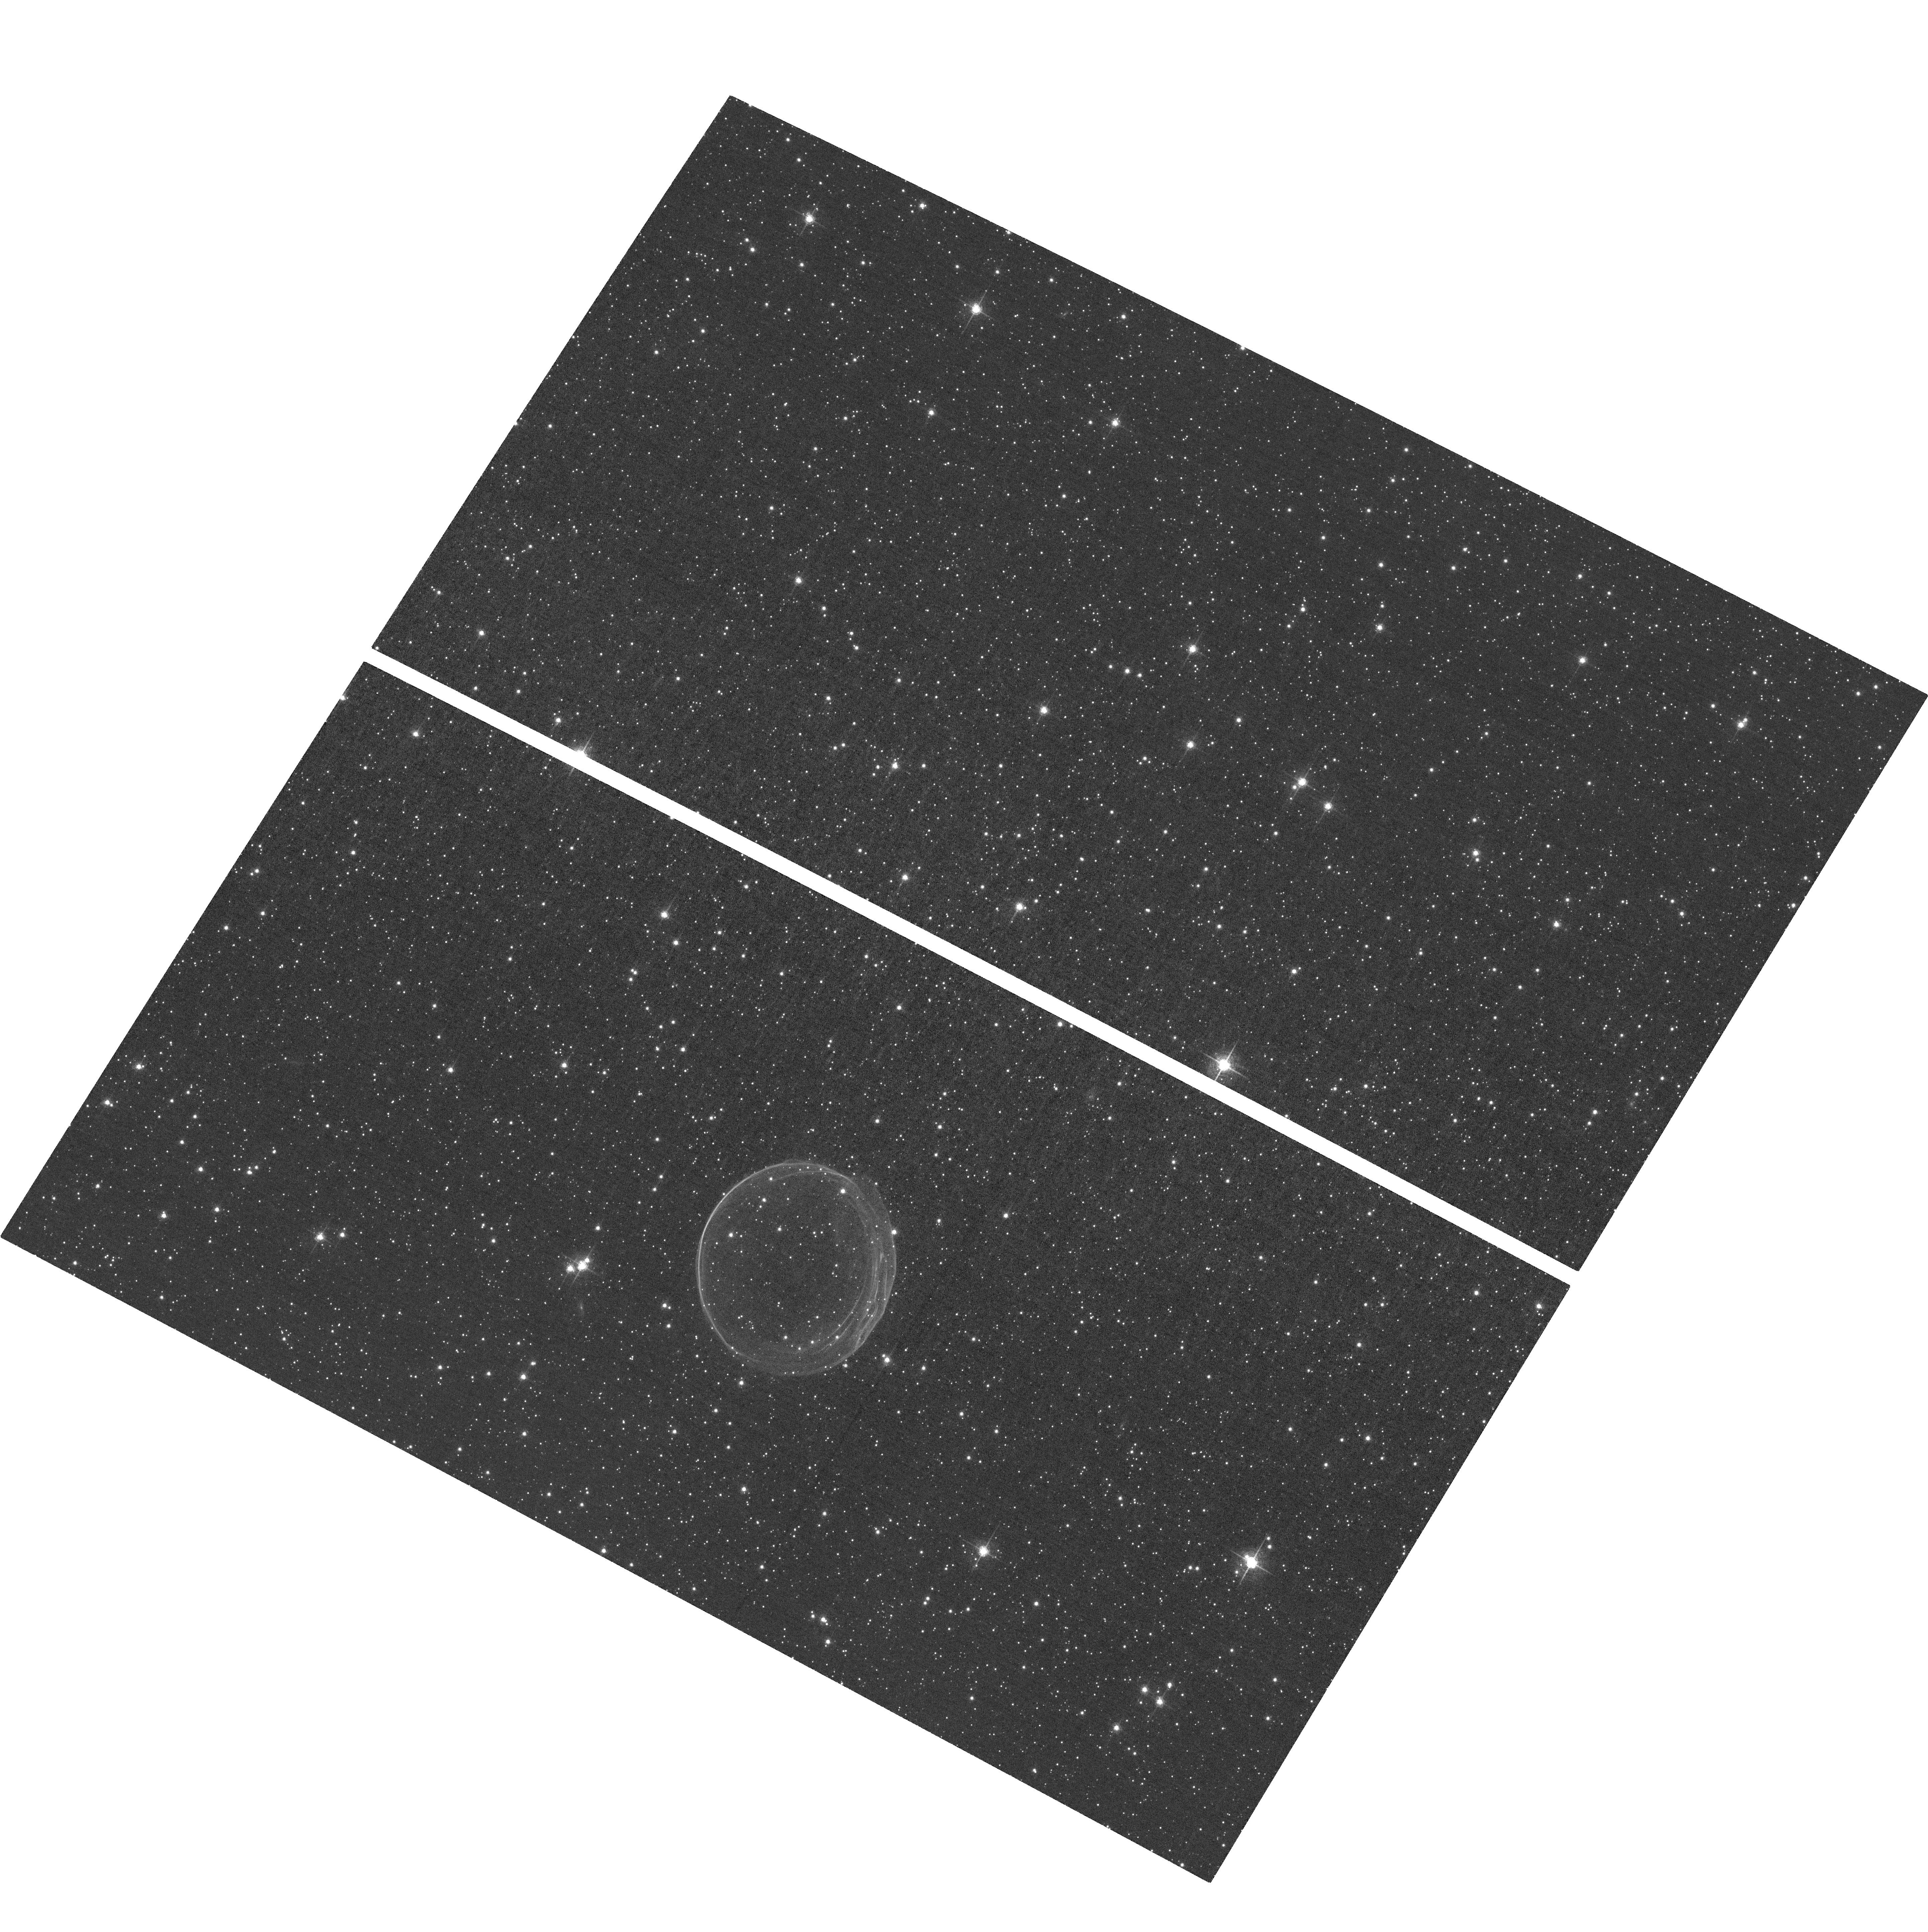
Target: SNR0509-67.5. Instrument: ACS/WFC. Filter: F658N. Exposure: 1.5 h. Observation ID: hst_14733_01_acs_wfc_f658n_jd5f01

Single-Degenerate or Double-Degenerate? The Case for a Third Epoch Observation of the Confirmed Ia Supernova Remnant 0509-67.5 (PI: Hovey, Luke)

Observations of Ia supernovae have been invaluable in measuring distances on cosmological scales and led to the discovery of the accelerating universe. Even though it is accepted that these supernovae are the result of thermonuclear explosions of accreting white dwarf stars, little is known on the progenitor systems. One important tool in constraining these systems is the observations of supernova remnants. The remnant 0509-67.5 is of particular interest in this endeavor due to its remarkably circular structure and being situated in the Large Magellanic Cloud (LMC). Being located in the LMC, we know the distance to this remnant to greater accuracy than any of the galactic remnants. This enables us to translate the proper motion measurements of the forward shock into physical units of velocity, which we have done in Hovey et al. (2015). Using these measurements we are able to assess a dynamical offset of the explosion site from the geometric center of the remnant in the east-west plane. Unfortunately we are unable to make this measurement in the north-south plane due to our second epoch observation being imaged with the WFPC2 camera after the ACS camera failed. We are requesting a third observation of 0509-67.5 with the ACS camera so we can fully constrain the search radius for a possible surviving companion star. With a third epoch observation, we will be able to measure the proper motions around the entire rim to with much higher precision than those in Hovey et al. (2015) and place the best constraint on possible progenitor companion. This measurement is not technically challenging, but will deepen our knowledge of the progenitor systems of Ia supernovae.